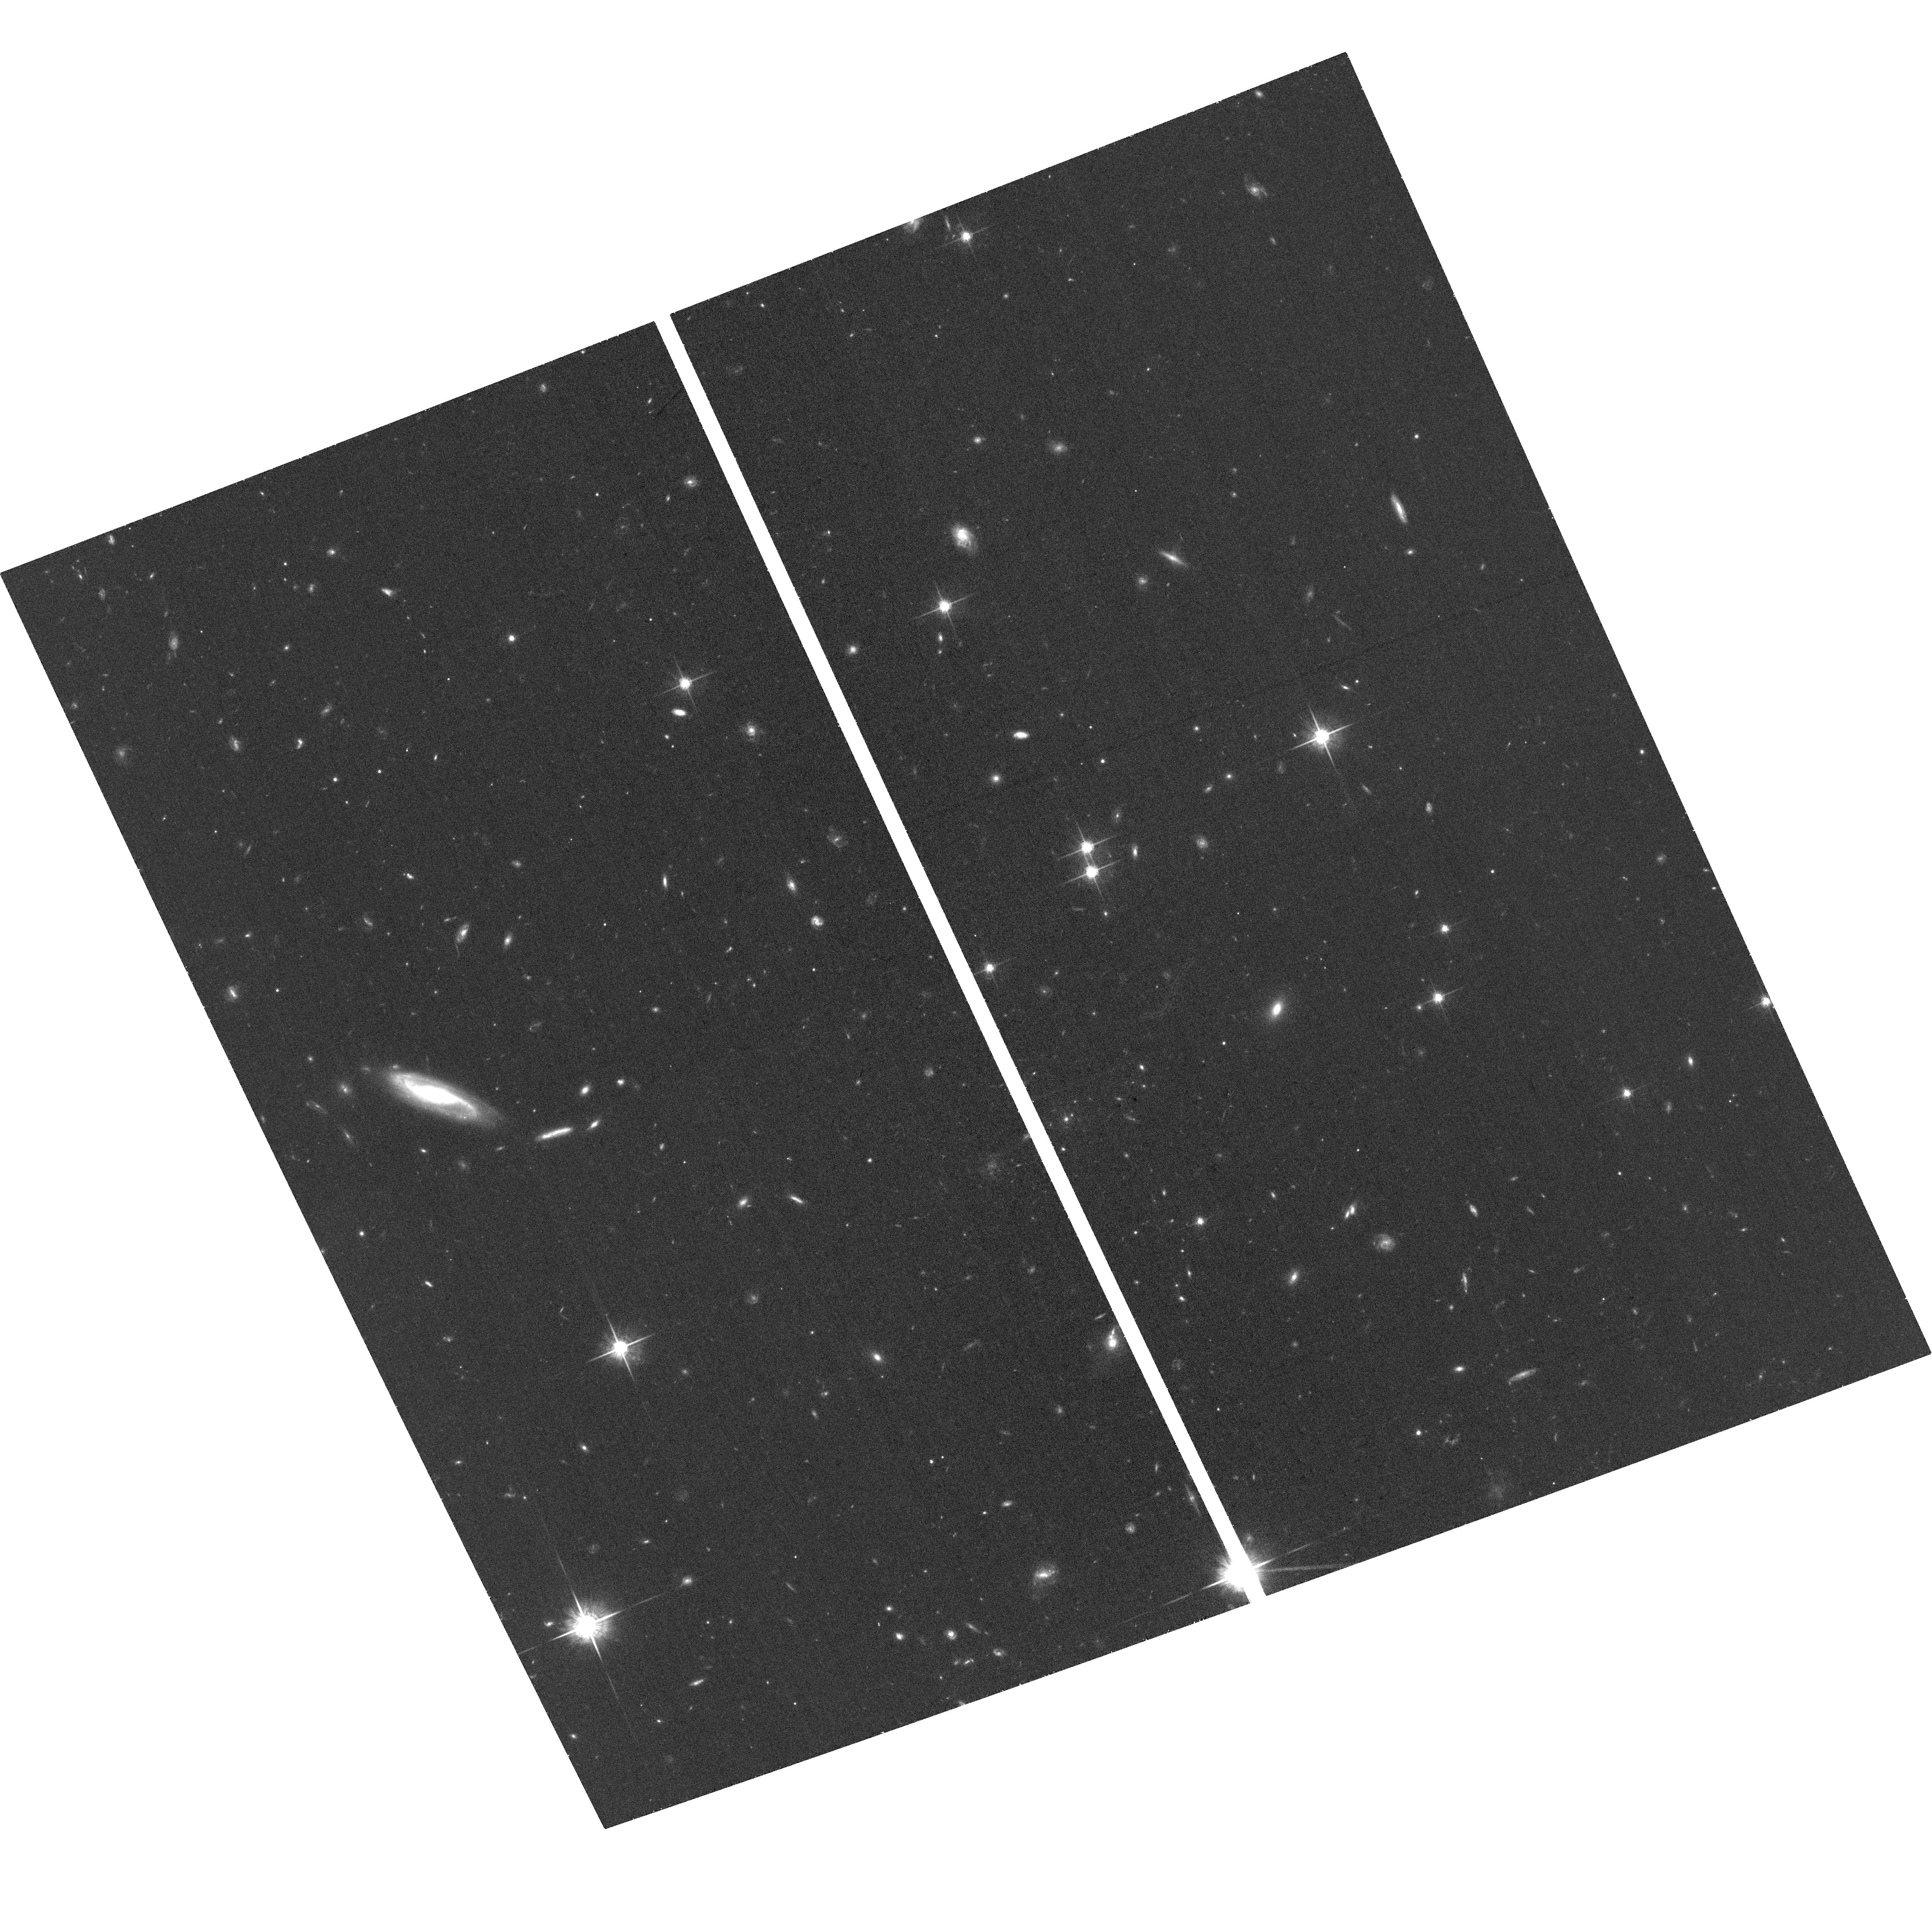
Target: SN2015BN+HOST
Instrument: ACS/WFC
Filter: F775W
Exposure: 36 min
Observation ID: hst_14743_01_acs_wfc_f775w_jd5t01

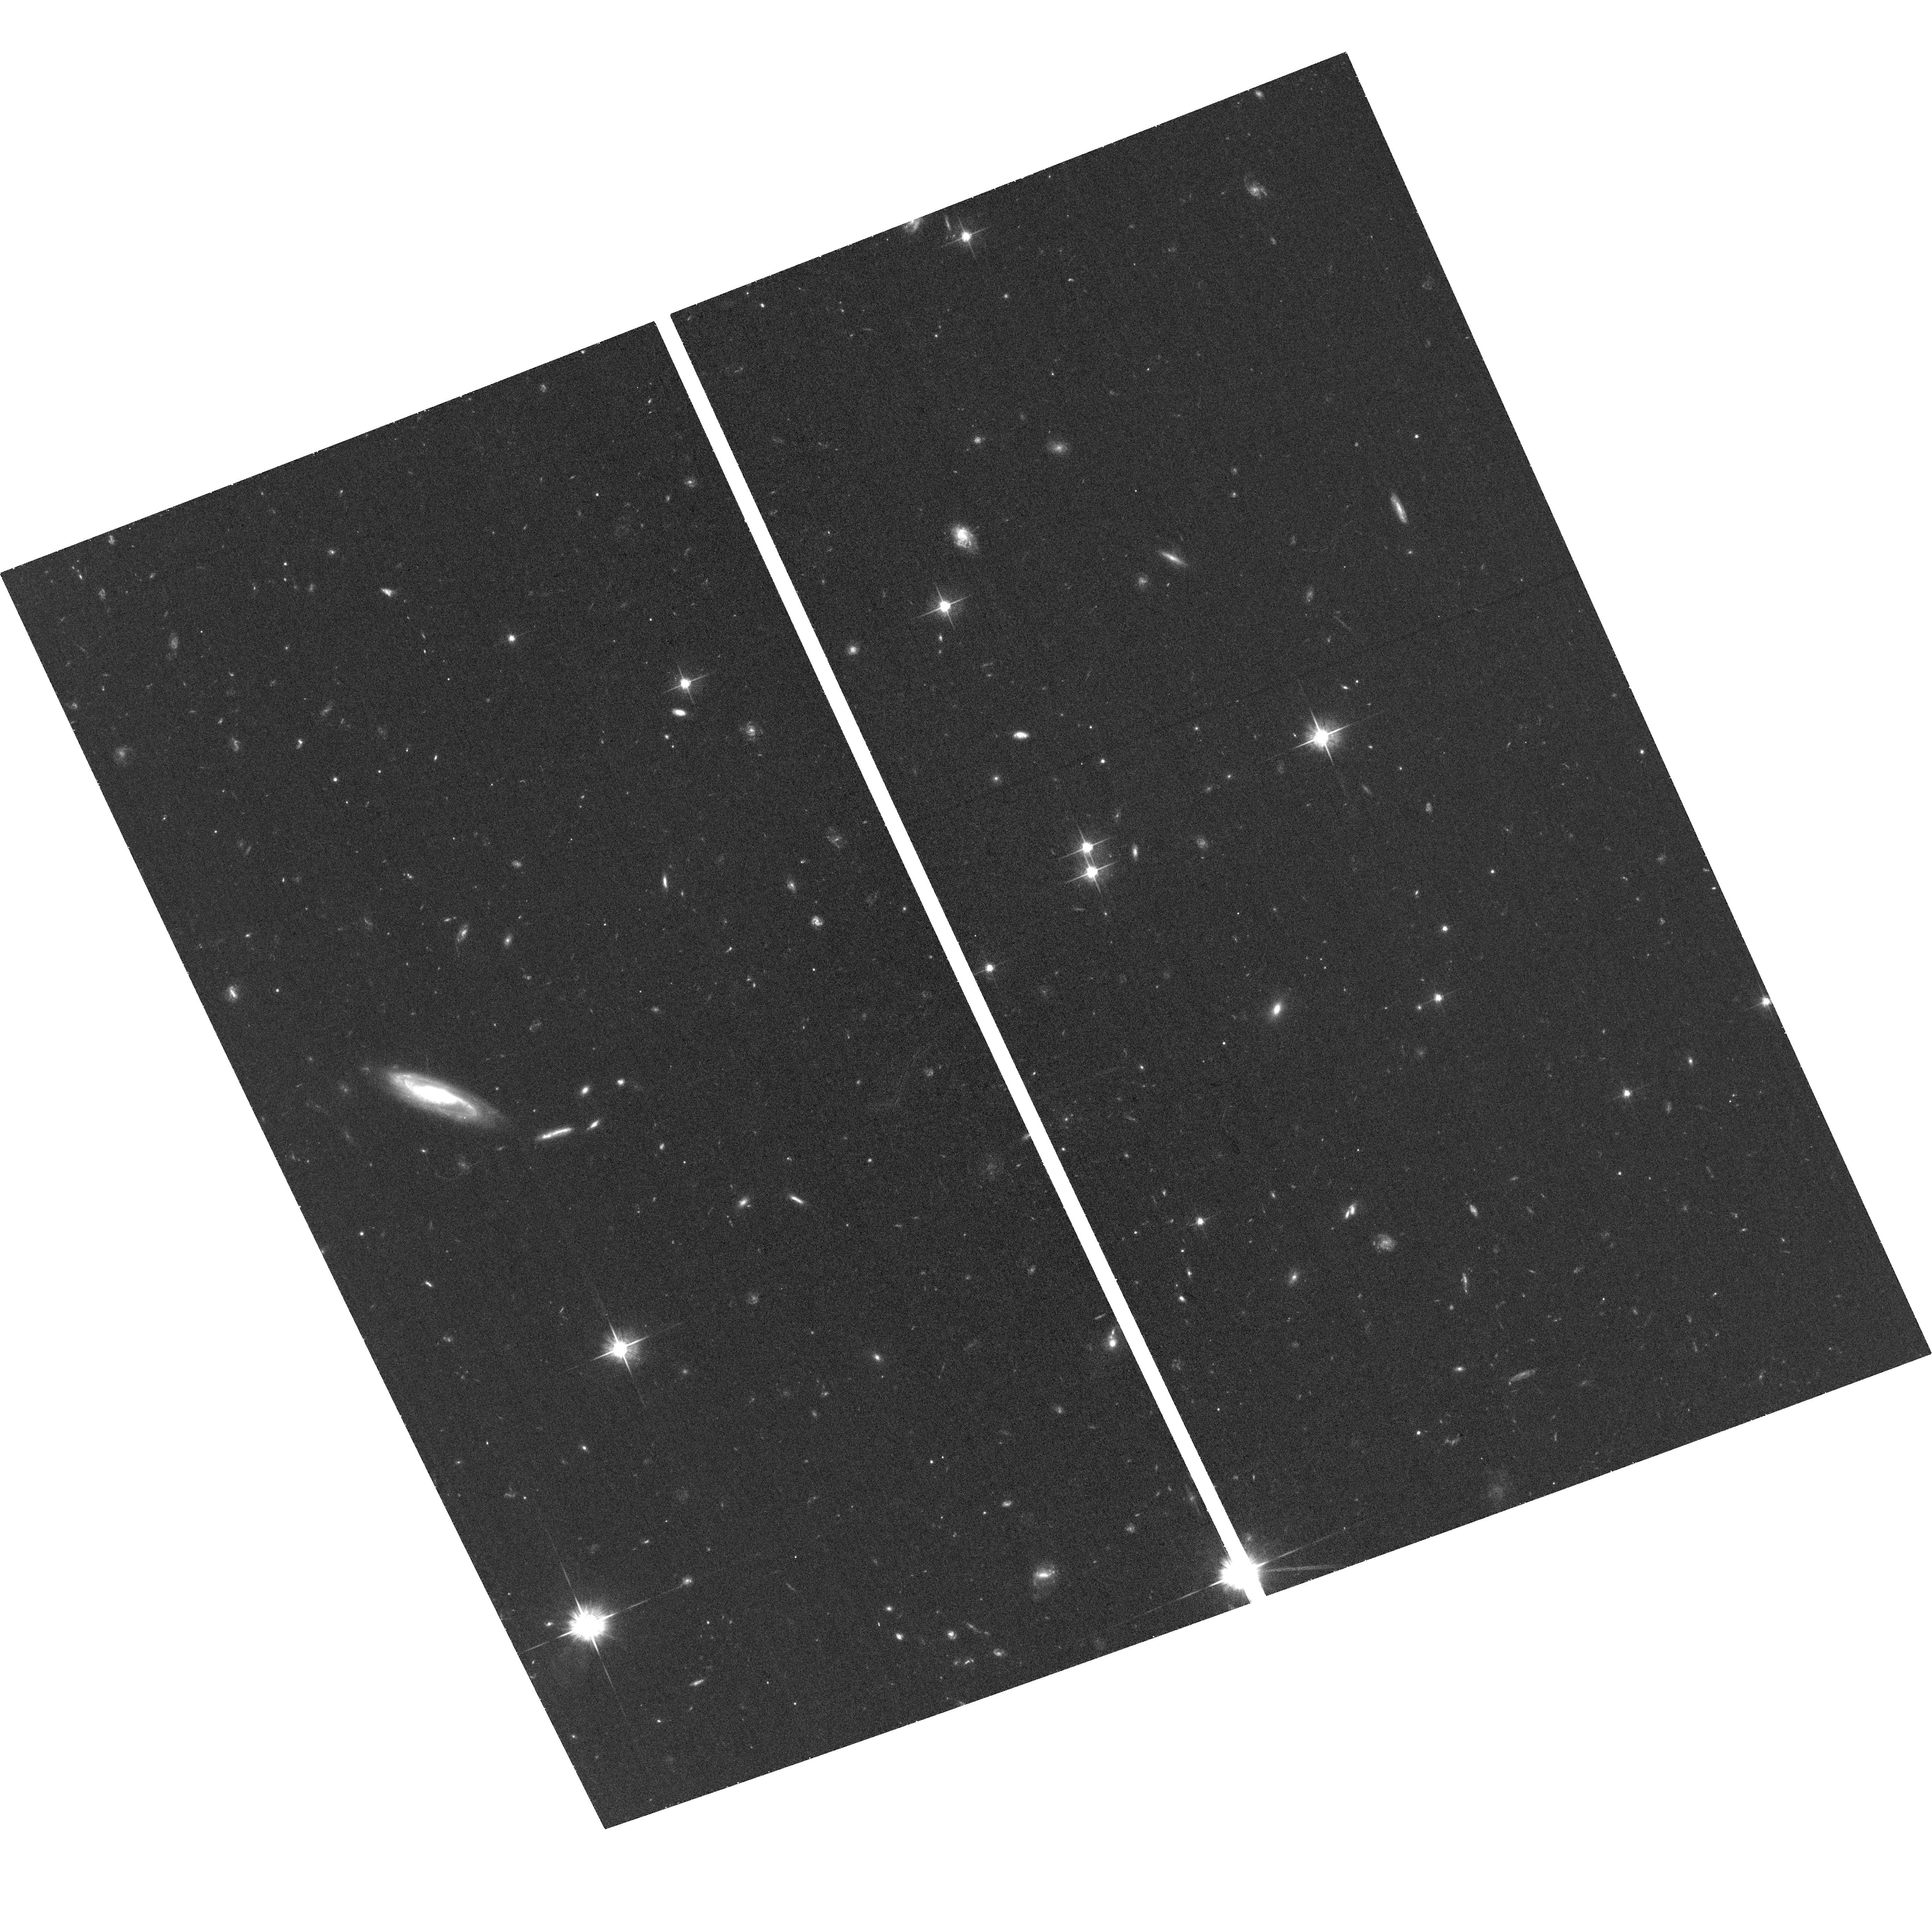
Target: SN2015BN+HOST
Instrument: ACS/WFC
Filter: F625W
Exposure: 39 min
Observation ID: hst_14743_01_acs_wfc_f625w_jd5t01

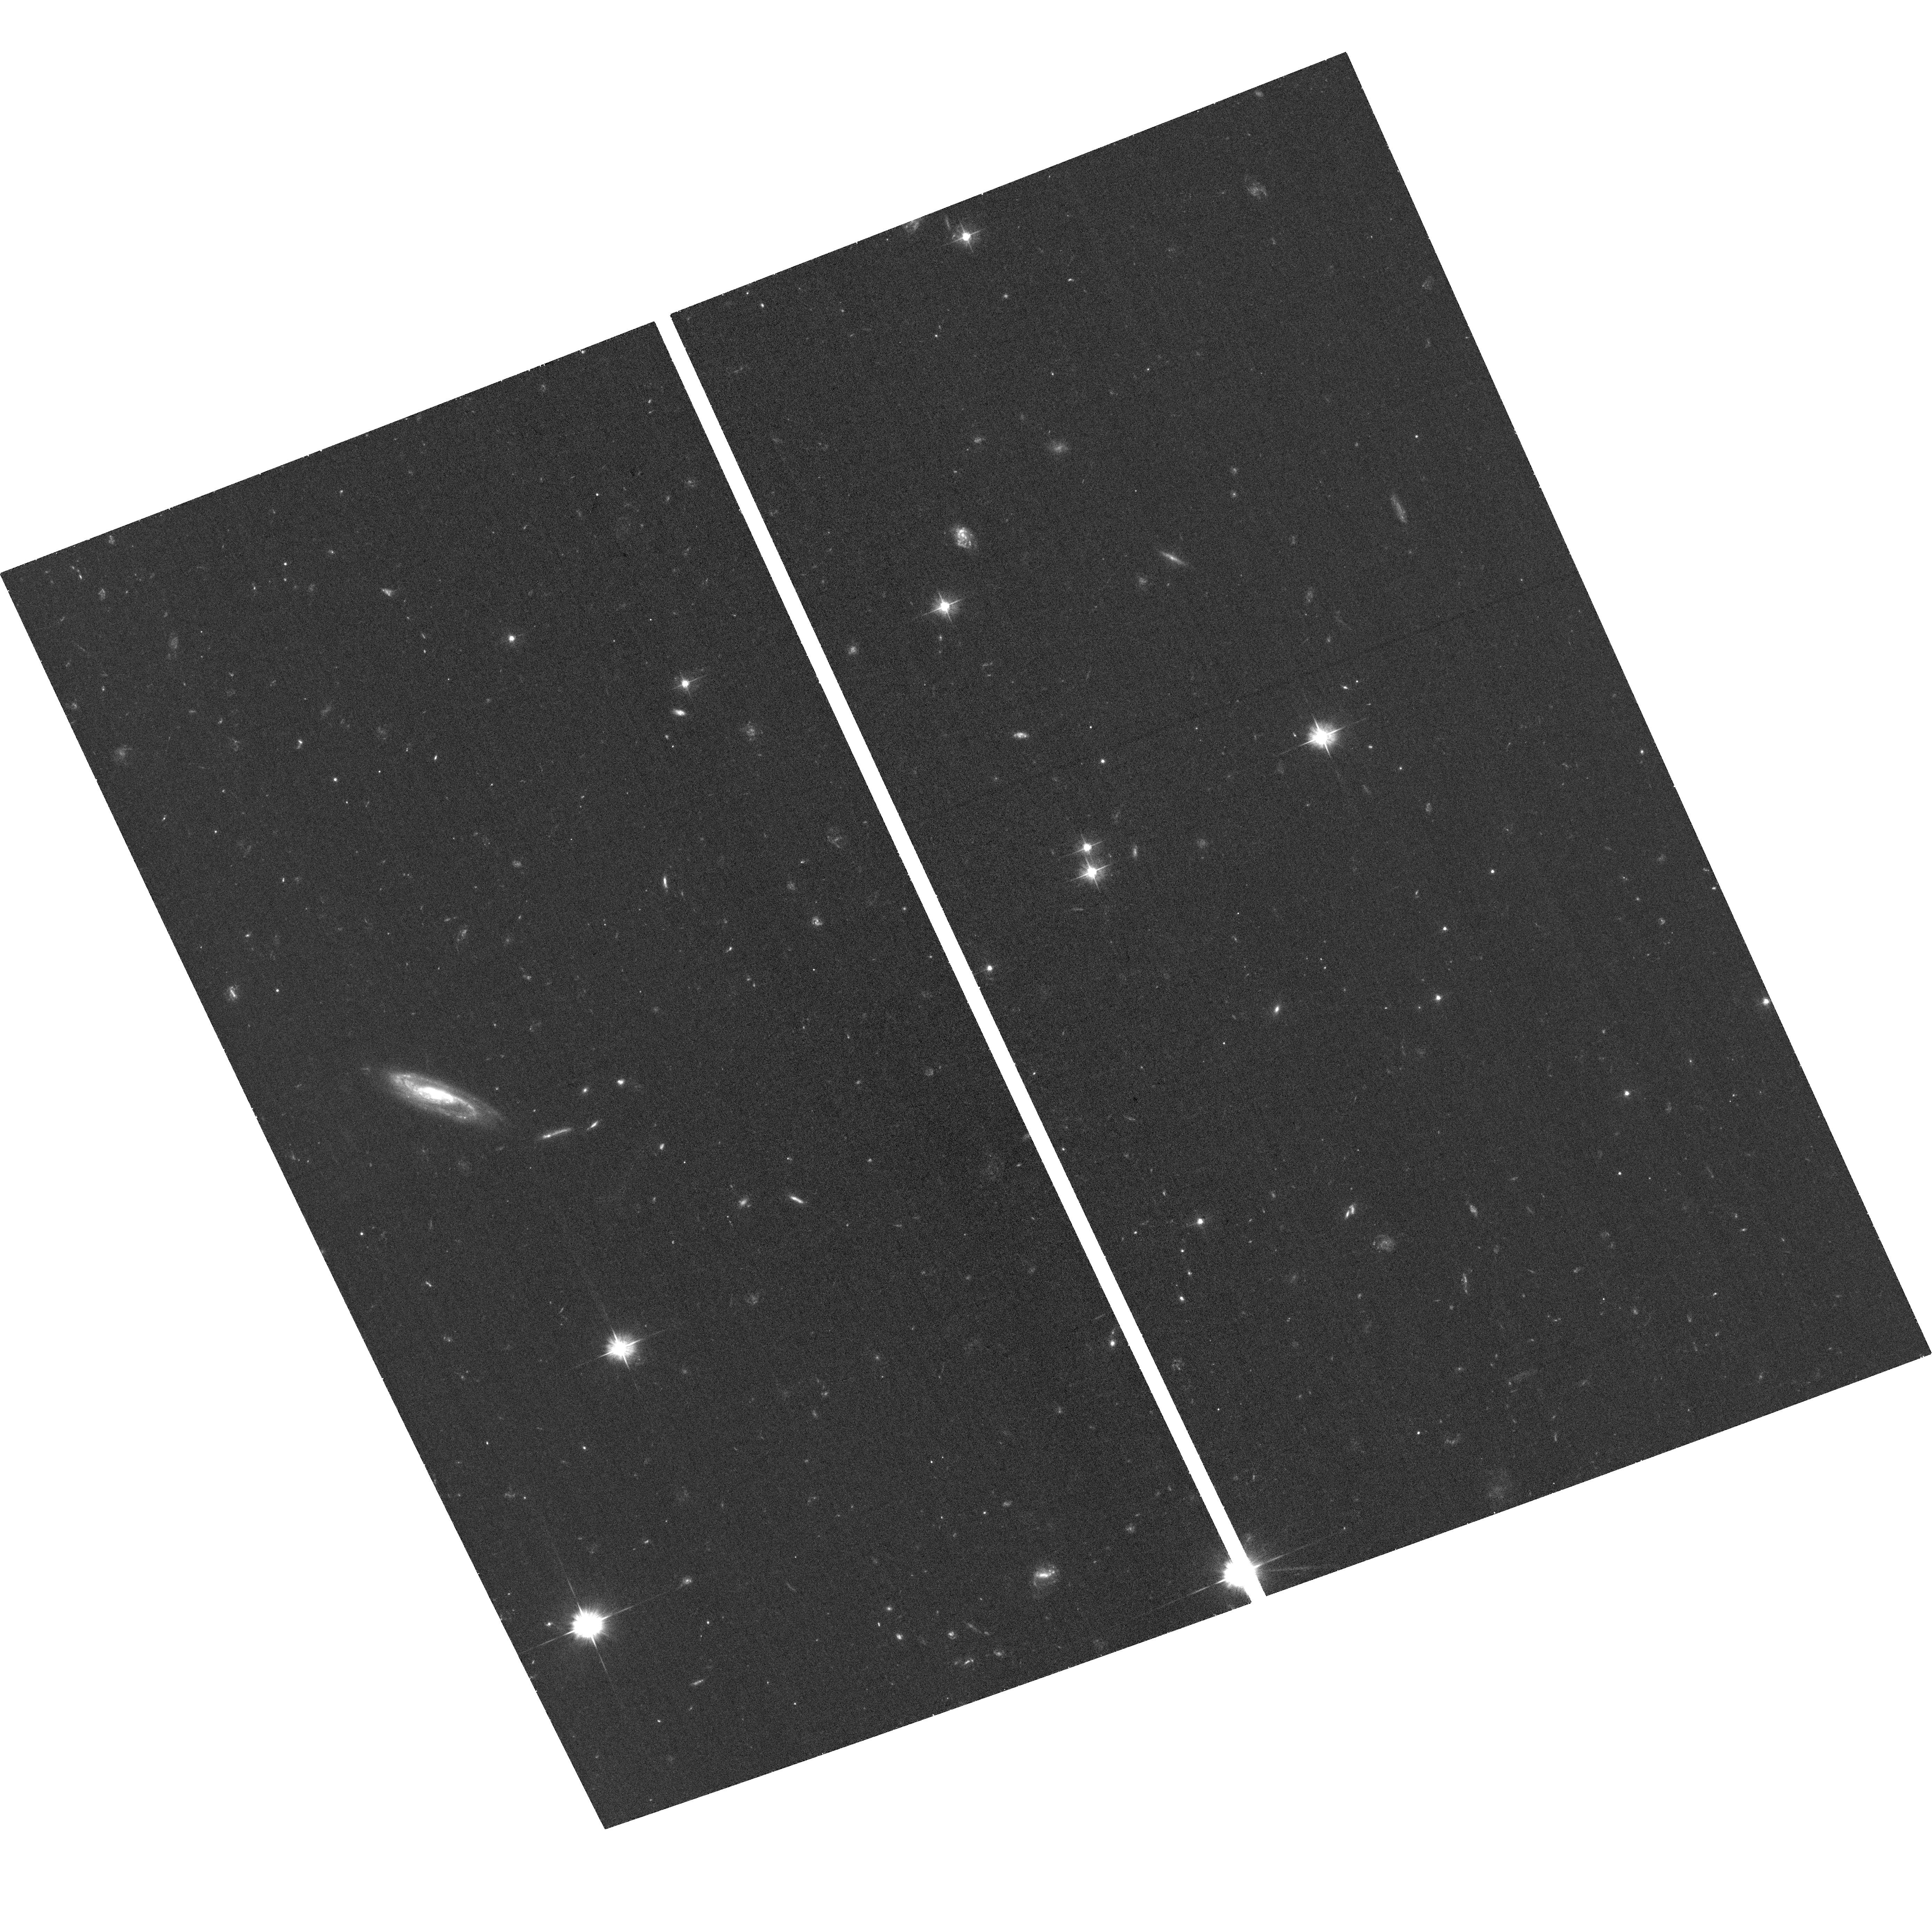
Target: SN2015BN+HOST
Instrument: ACS/WFC
Filter: F475W
Exposure: 39 min
Observation ID: hst_14743_01_acs_wfc_f475w_jd5t01

Determining the explosion mechanism of a superluminous supernova through the deepest ever late-time study (PI: Nicholl, Matt)

The superluminous supernova (SLSN) SN 2015bn is one of the three nearest objects of its kind to date, and is now the best studied. However, despite a wealth of observations within ~1 year of peak light, the explosion mechanism remains elusive. Here we propose to distinguish between the popular scenarios of magnetar spin-down, circumstellar interaction and pair-instability explosion, by obtaining the latest and deepest ever images of a SLSN at around 2 years after explosion. At this phase, competing models predict robust colour differences, which we can detect in 3 orbits of HST+ACS observations (with 3 more orbits in the following cycle required for host galaxy template subtraction, also leading to a detailed host analysis). In the decade or so since the first SLSNe were discovered, no event has had the combination of late-time luminosity, proximity and a sufficiently faint host to be able to follow to such a late phase. We stress that these observations are new, timely, and only possible for ~1 SLSN per decade. Furthermore, we have a robust magnitude prediction based on extensive data, and the colour test we wish to perform is powerful yet relatively straightforward, and only possible using HST.